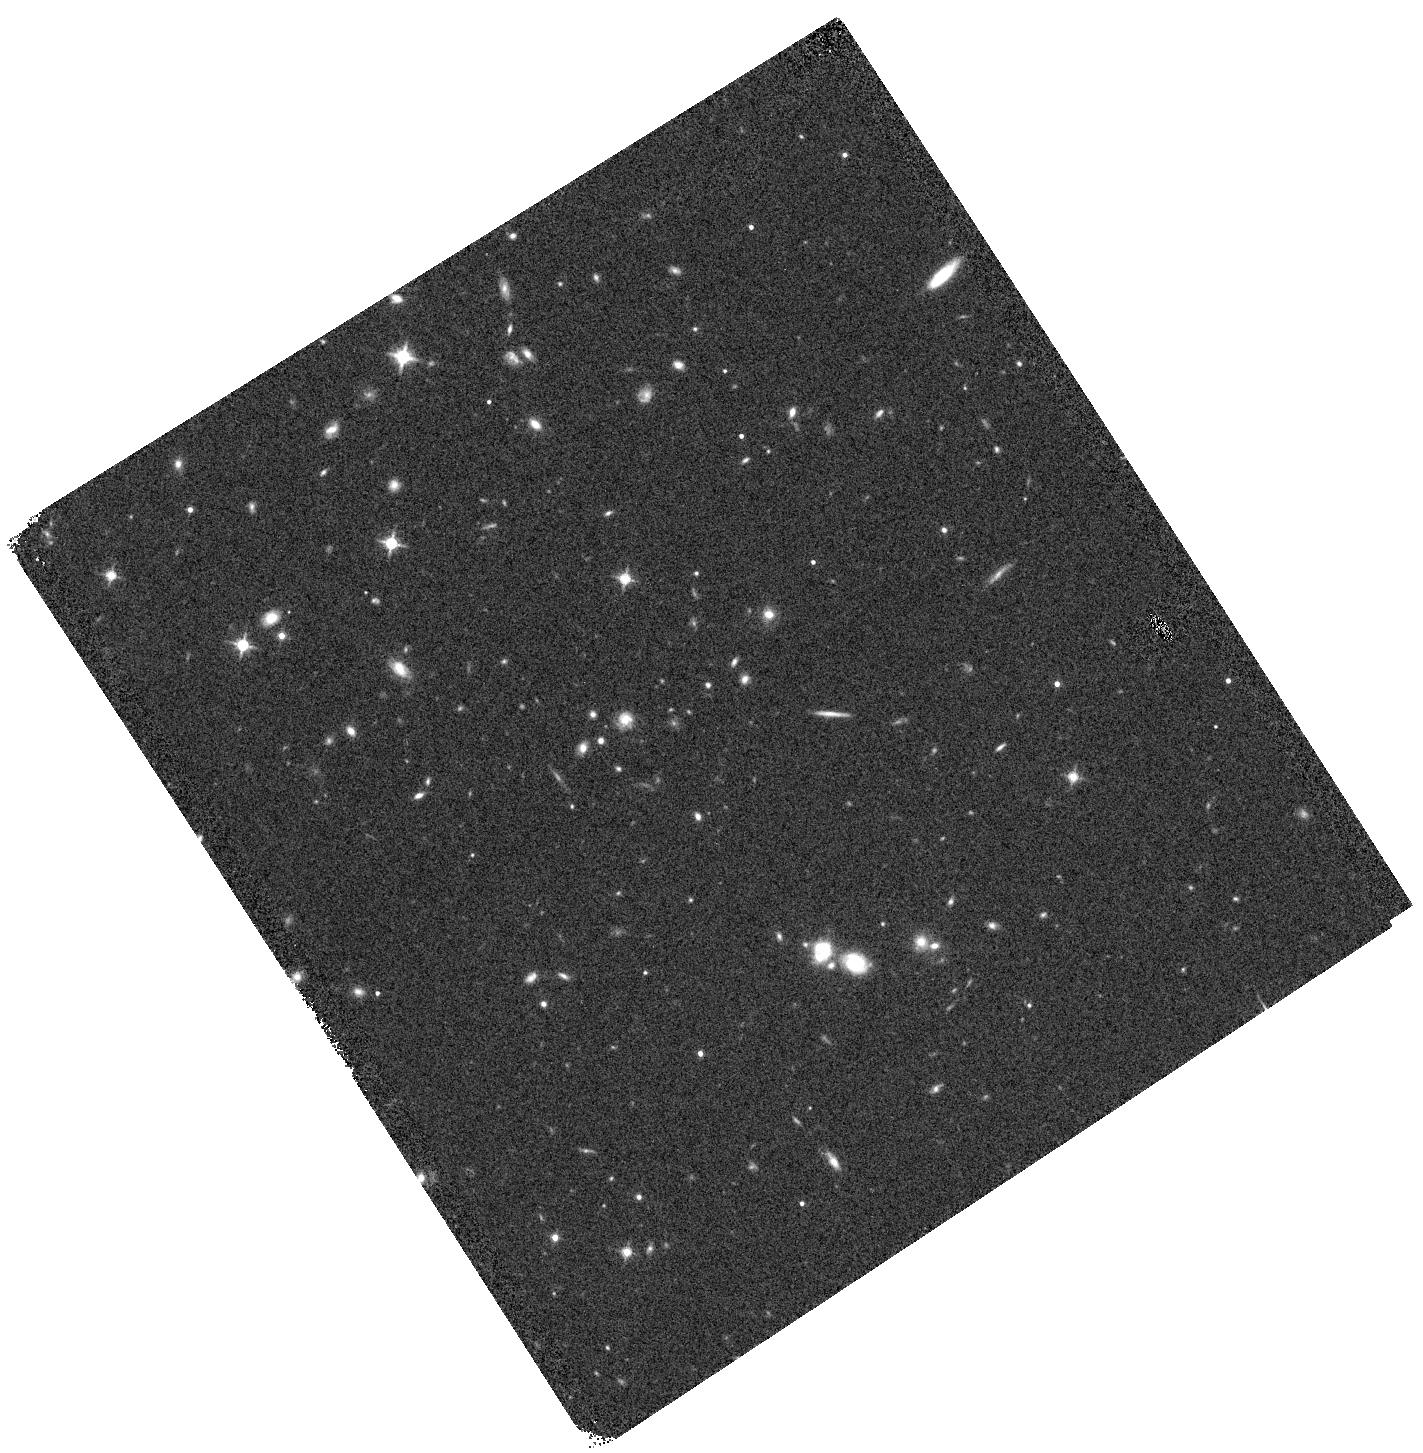
Target: SDSSJ0248+1913. Instrument: WFC3/IR. Filter: F140W. Exposure: 4 min. Observation ID: hst_15177_04_wfc3_ir_f140w_idly04

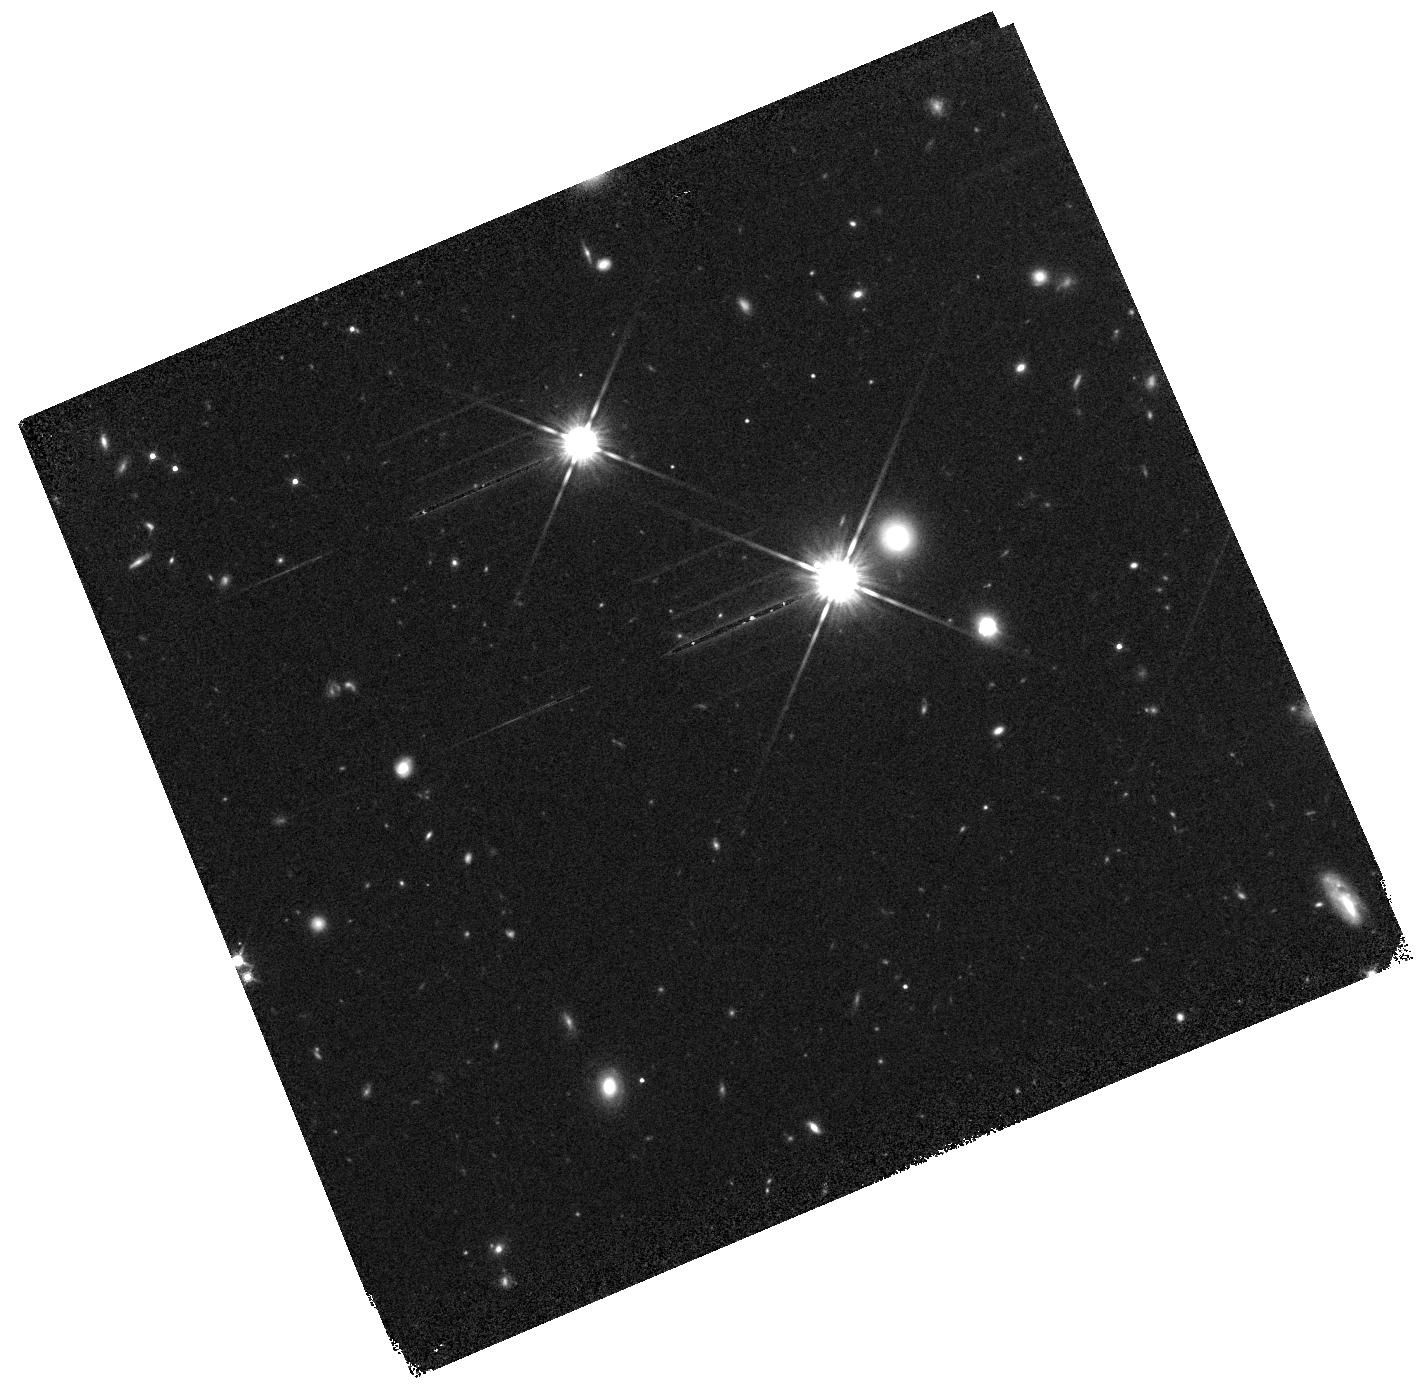
Target: DESJ0420-4037. Instrument: WFC3/IR. Filter: F140W. Exposure: 9 min. Observation ID: hst_15177_05_wfc3_ir_f140w_idly05

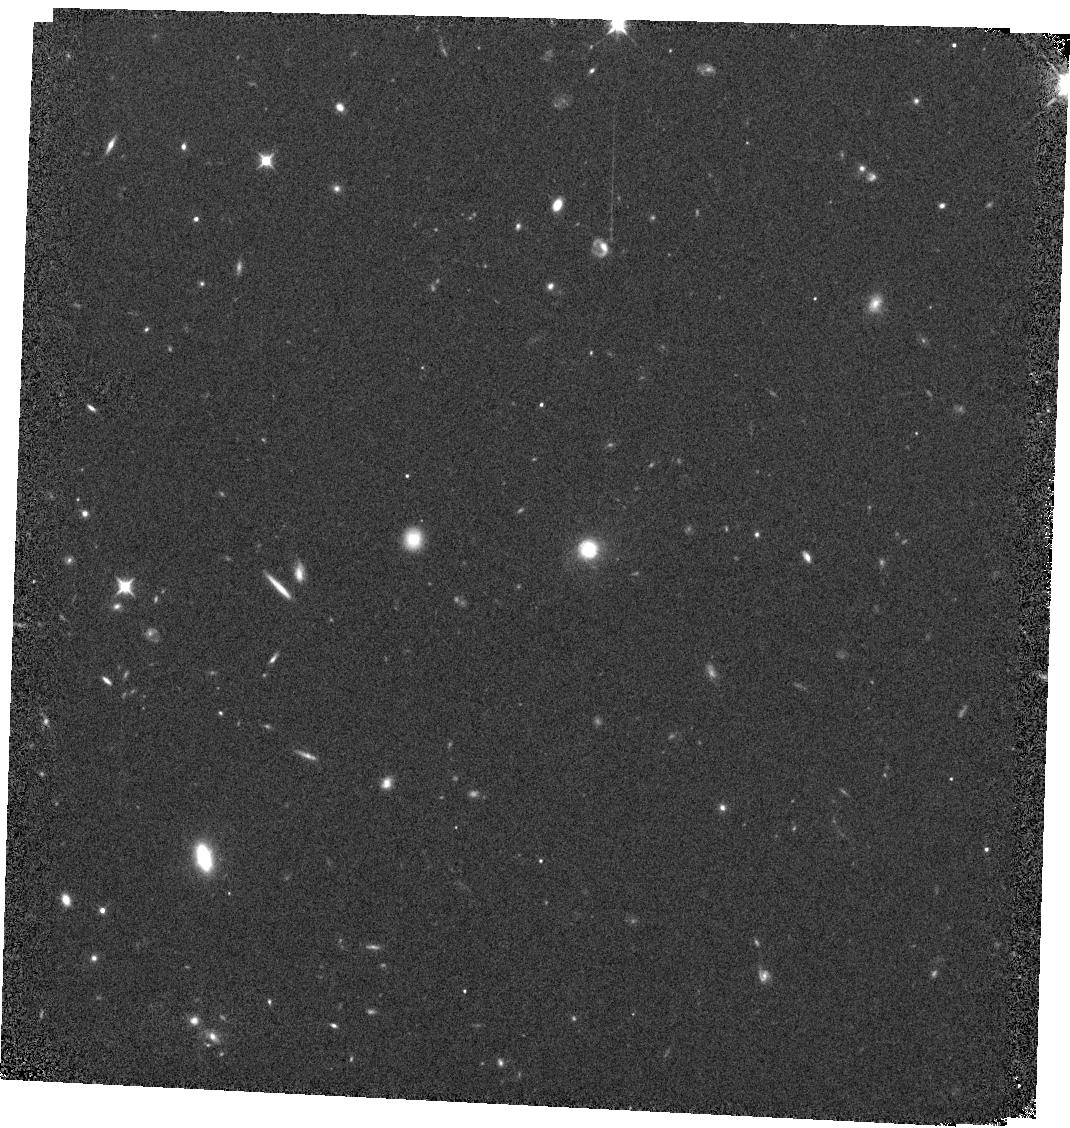
Target: ATLASJ2344-3056. Instrument: WFC3/IR. Filter: F105W. Exposure: 11 min. Observation ID: hst_15177_09_wfc3_ir_f105w_idly09

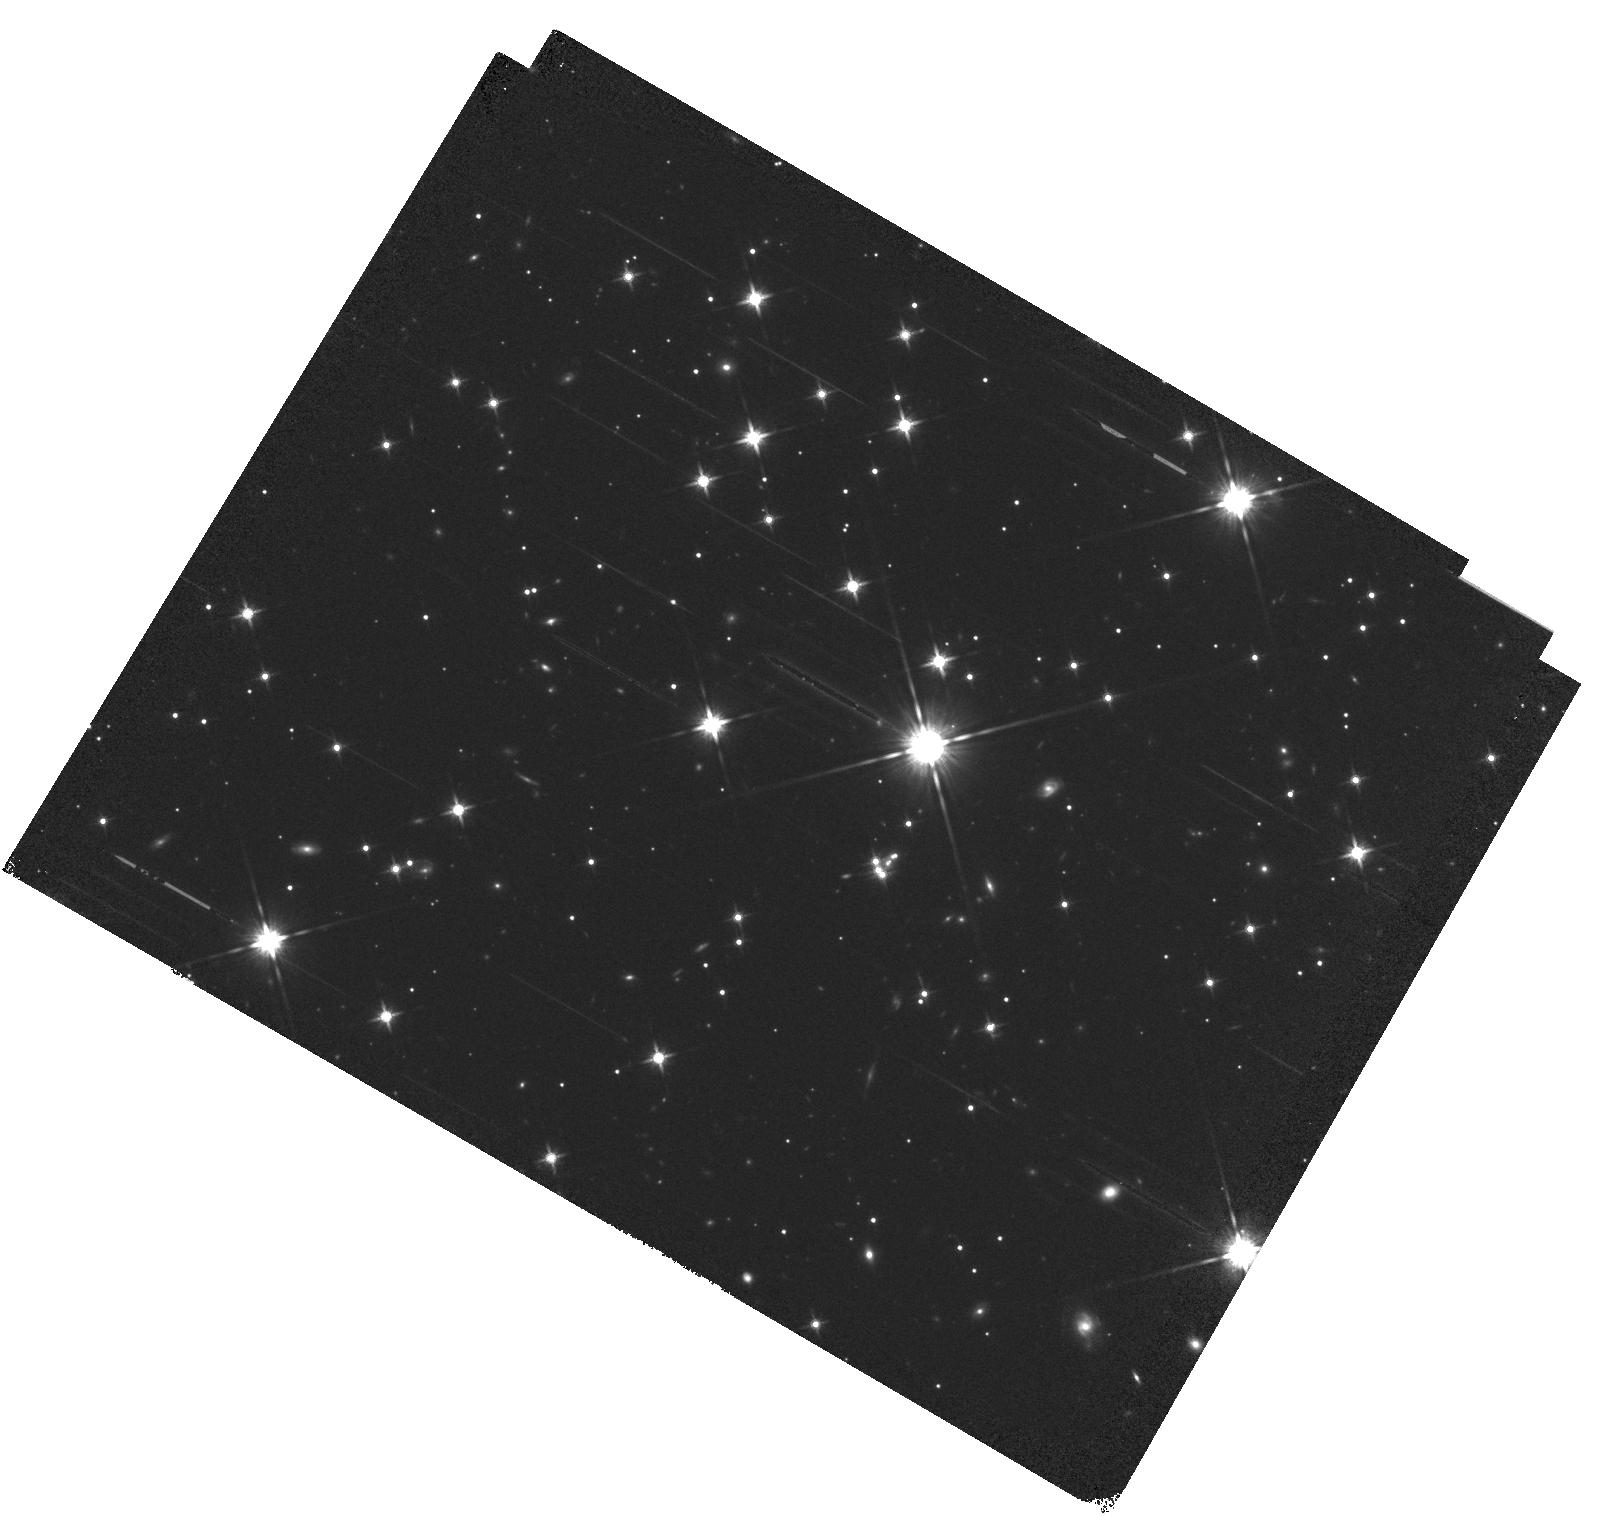
Target: PSJ0630-1201. Instrument: WFC3/IR. Filter: F140W. Exposure: 12 min. Observation ID: hst_15177_12_wfc3_ir_f140w_idly12

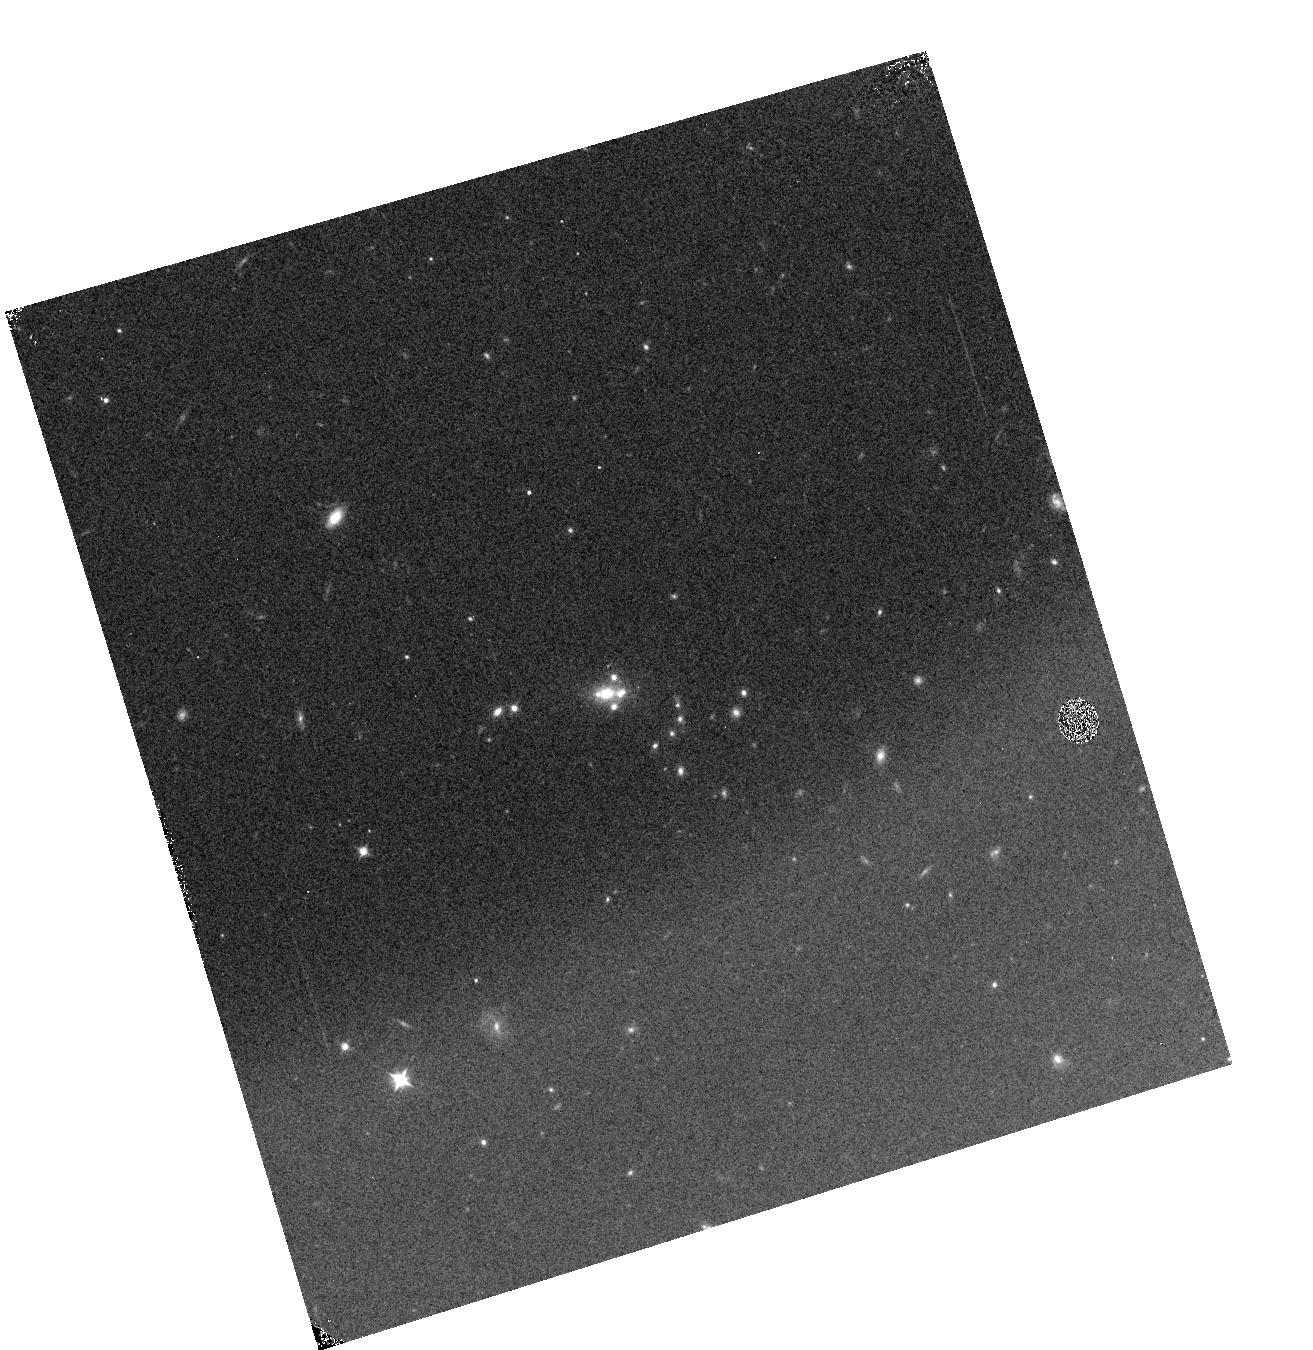
Target: SDSSJ1433+6007. Instrument: WFC3/IR. Filter: F105W. Exposure: 2 min. Observation ID: hst_15177_11_wfc3_ir_f105w_idly11

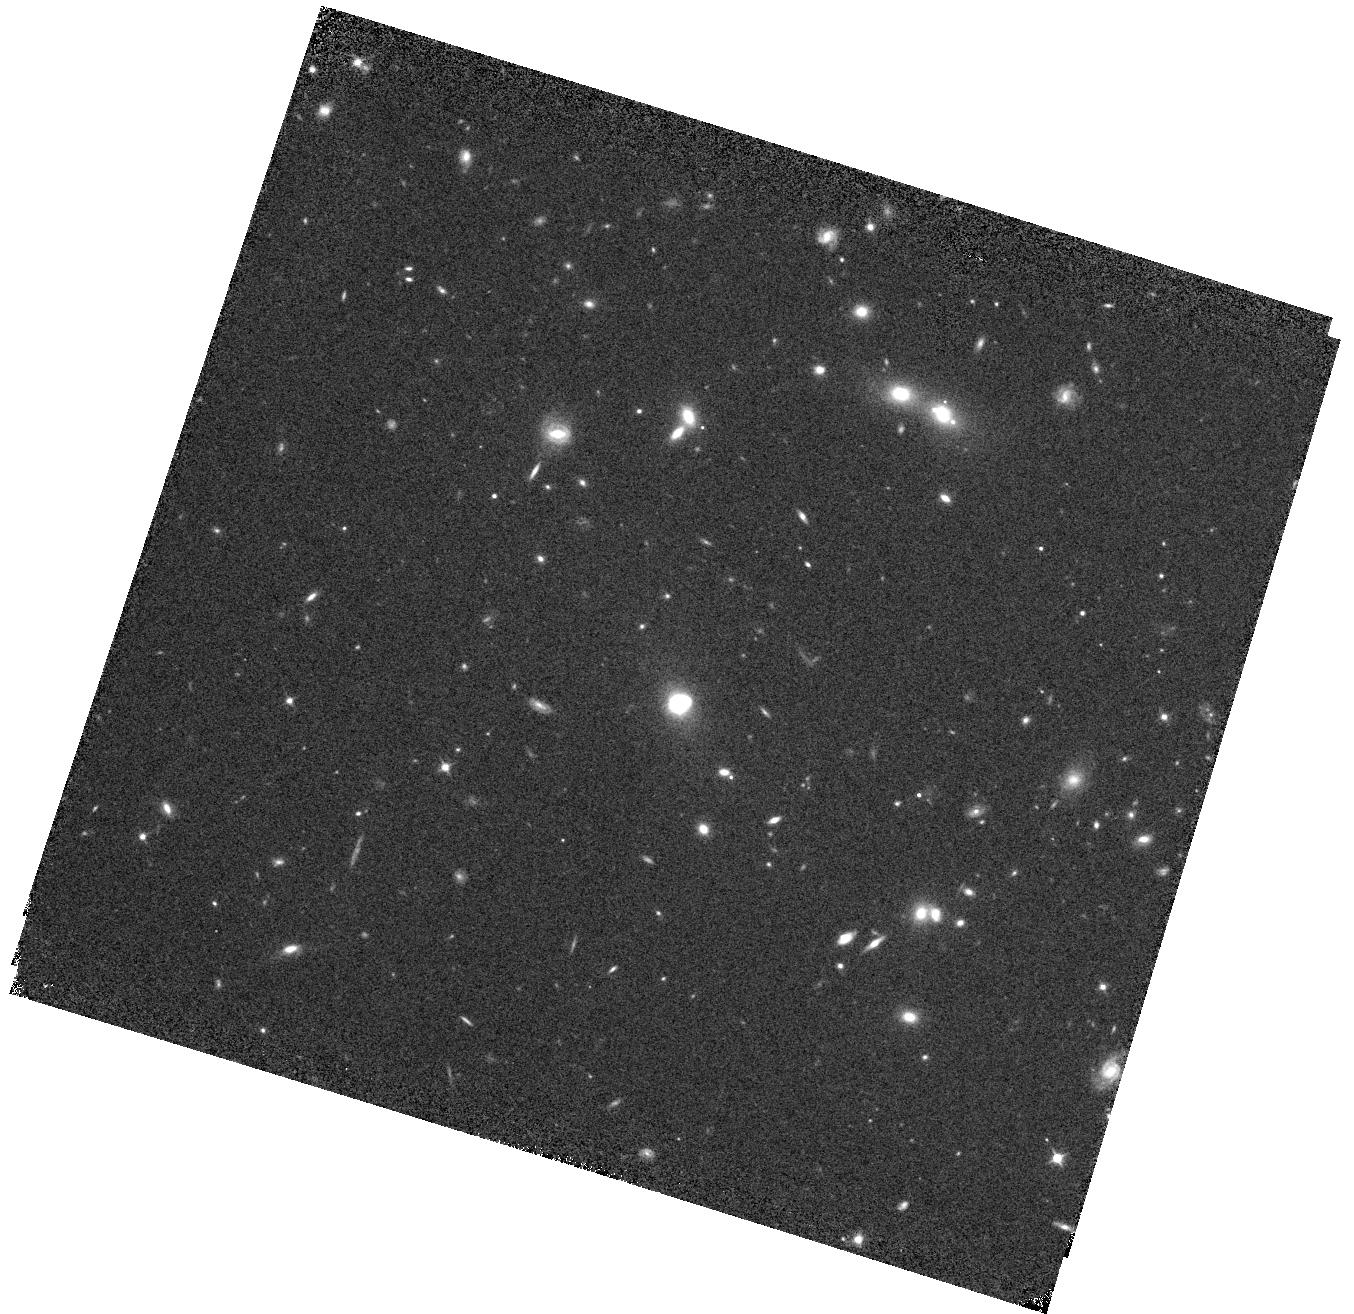
Target: SDSSJ1251+2935. Instrument: WFC3/IR. Filter: F105W. Exposure: 9 min. Observation ID: hst_15177_06_wfc3_ir_f105w_idly06

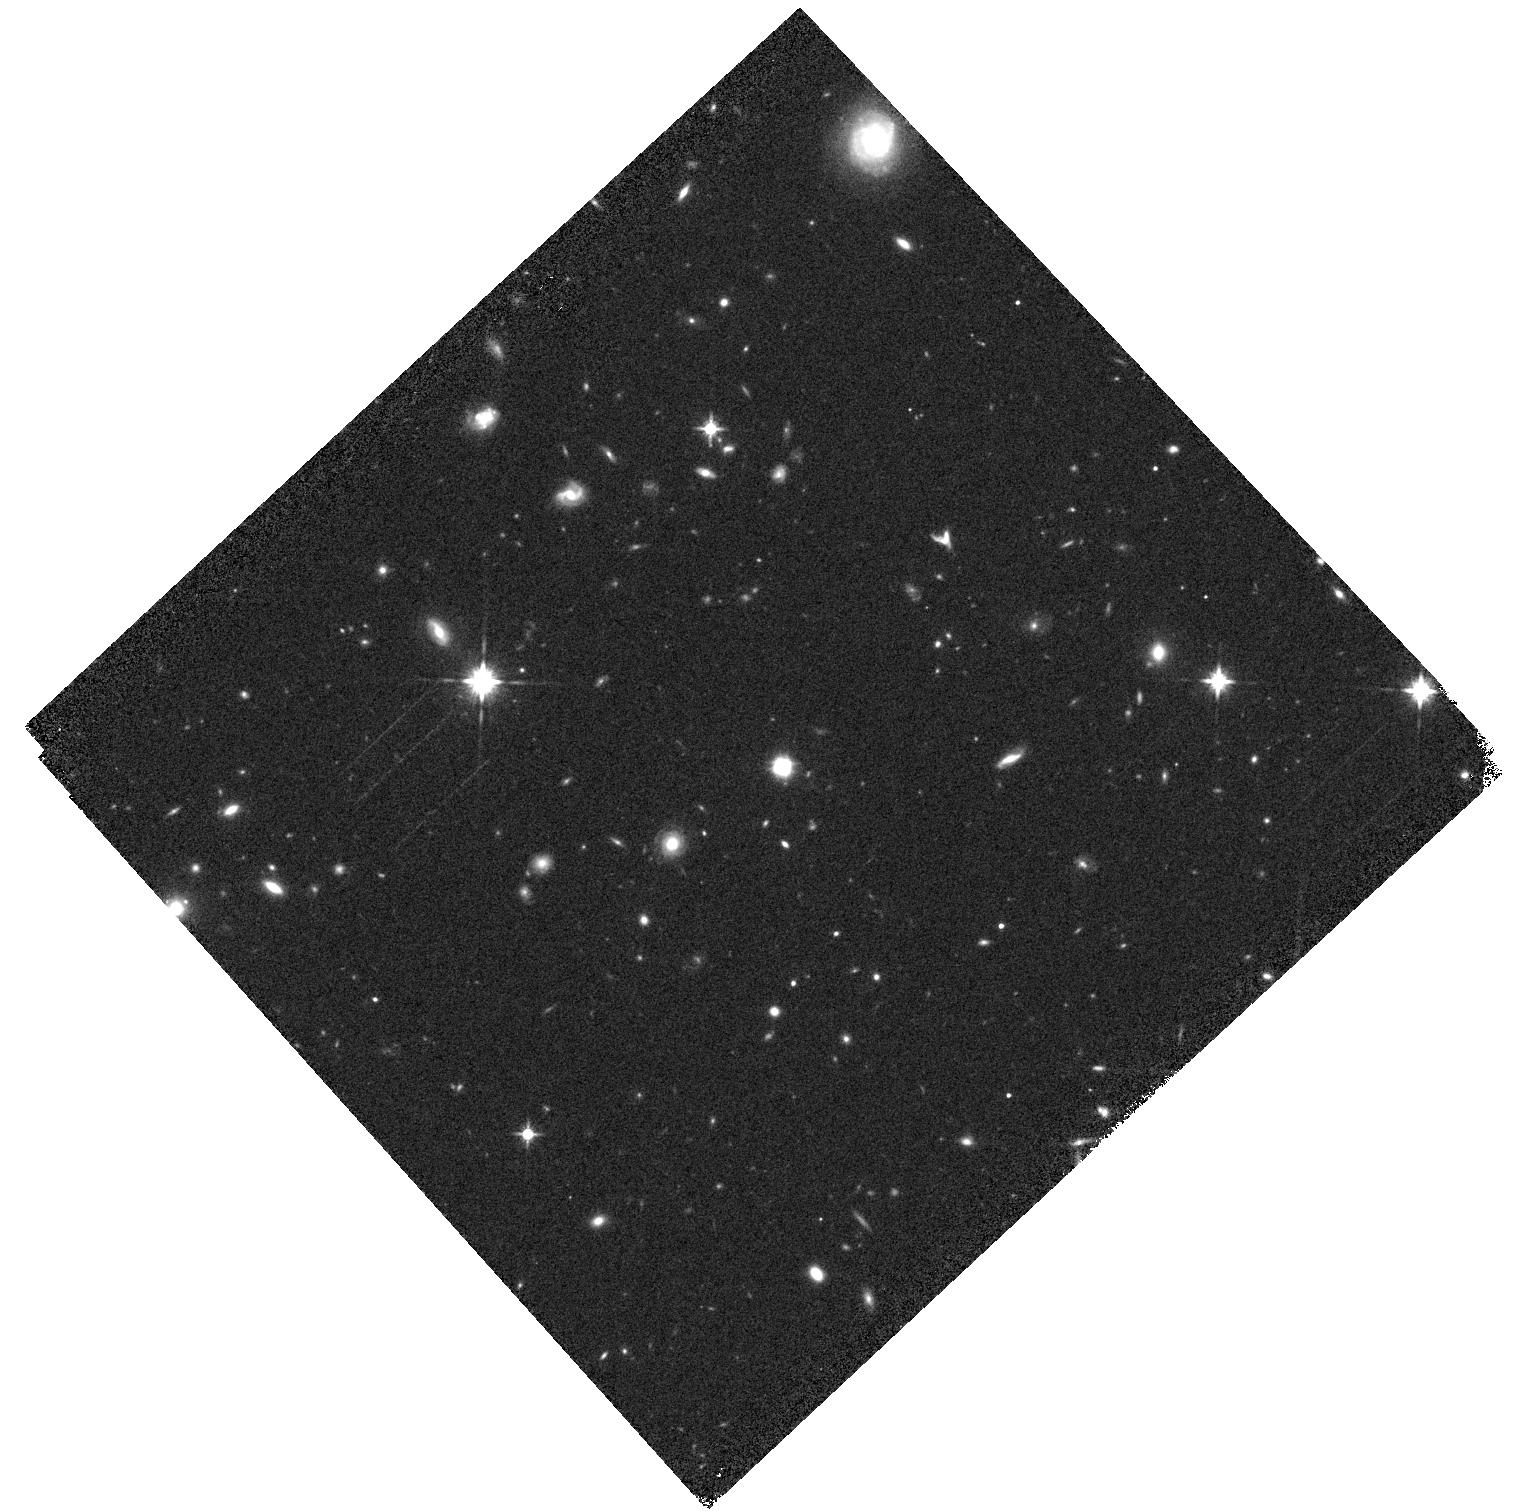
Target: DESJ0405-3308. Instrument: WFC3/IR. Filter: F140W. Exposure: 7 min. Observation ID: hst_15177_01_wfc3_ir_f140w_idly01

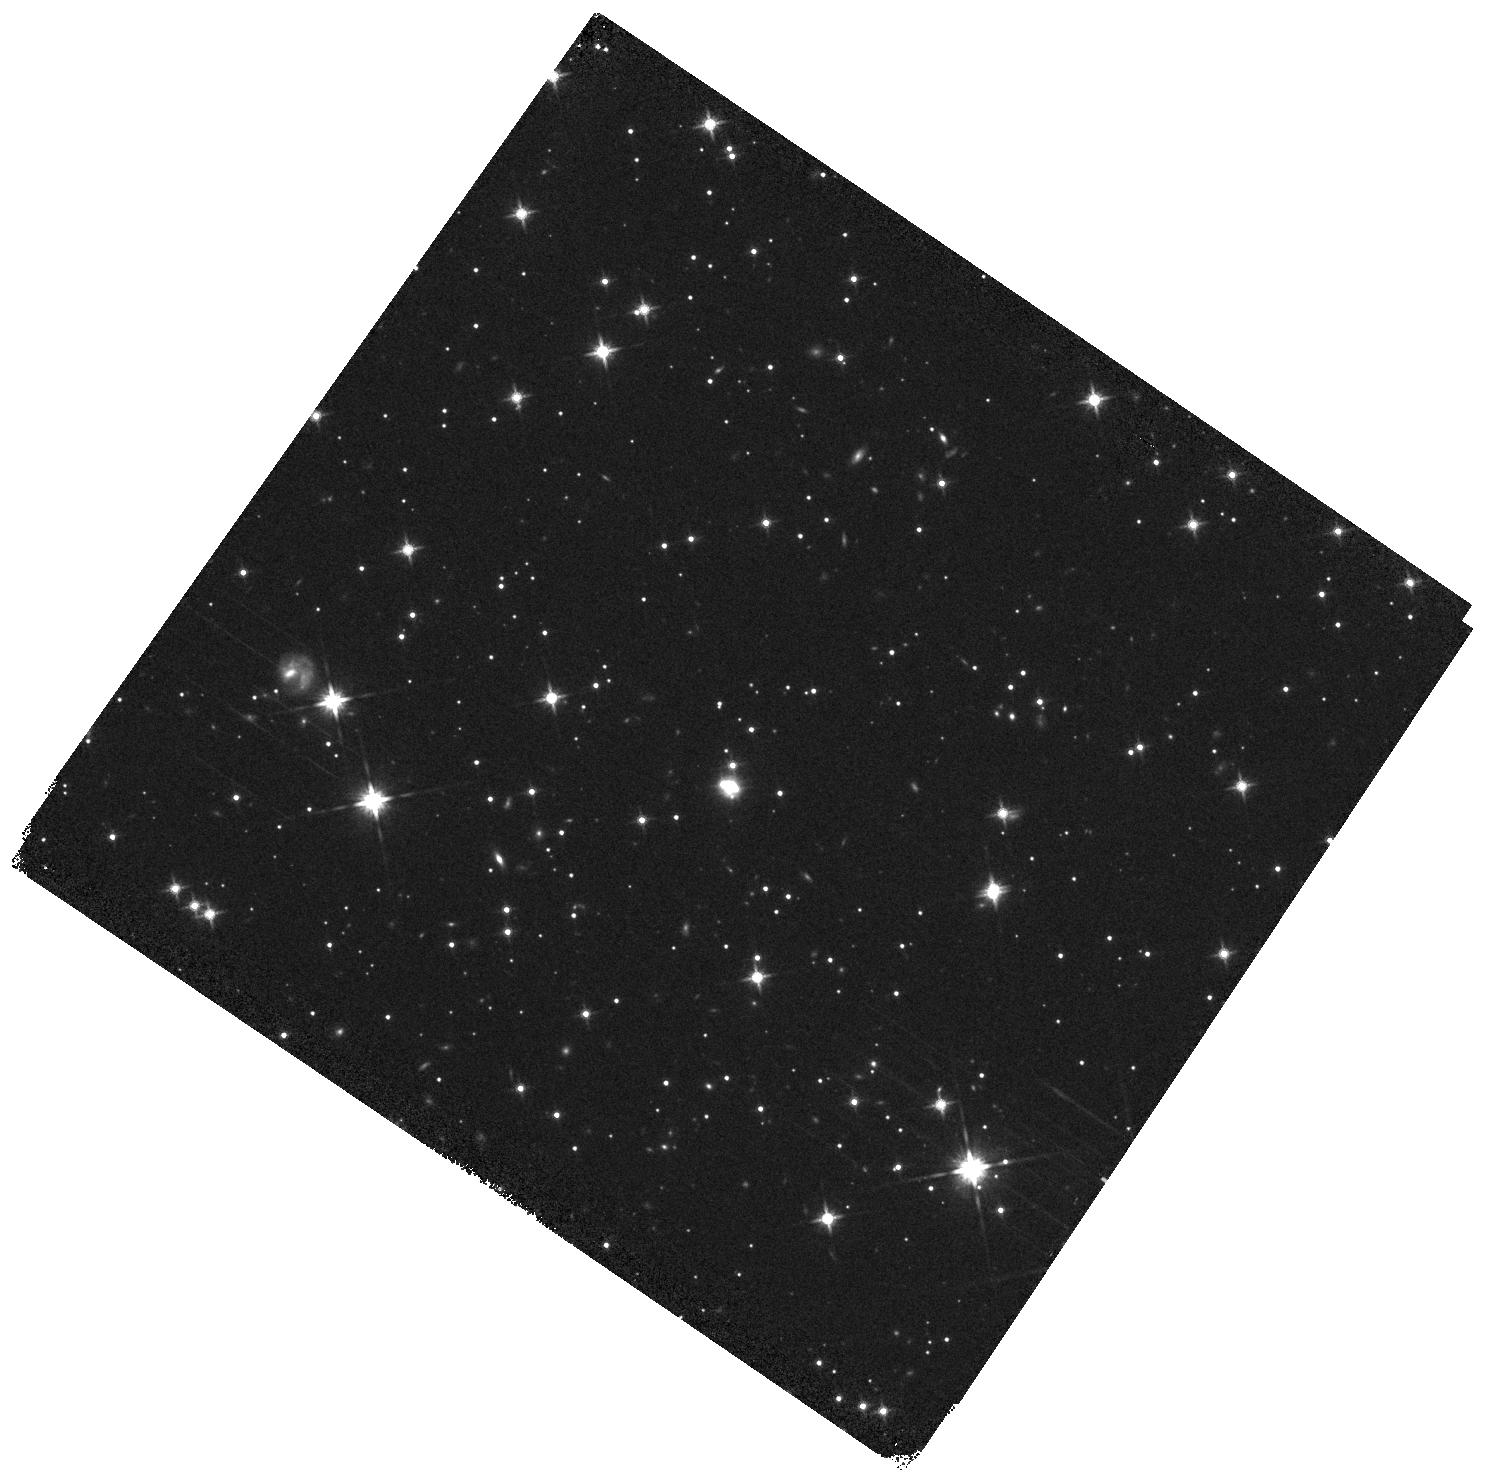
Target: PSJ1606-2333. Instrument: WFC3/IR. Filter: F140W. Exposure: 8 min. Observation ID: hst_15177_02_wfc3_ir_f140w_idly02

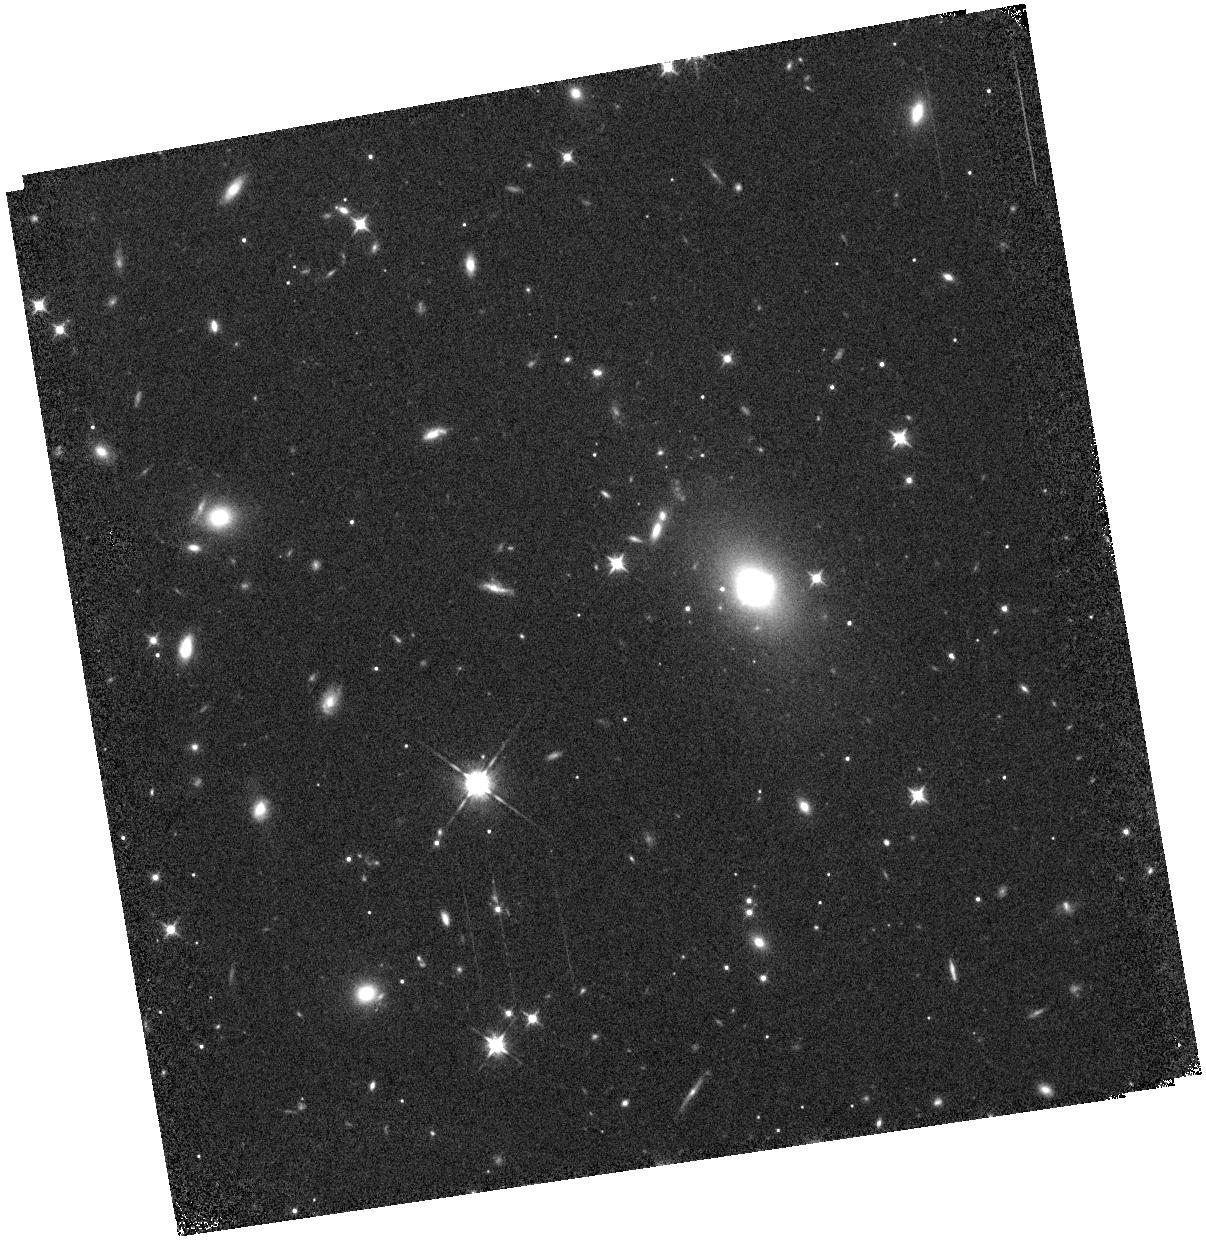
Target: DESJ2038-4008. Instrument: WFC3/IR. Filter: F105W. Exposure: 8 min. Observation ID: hst_15177_03_wfc3_ir_f105w_idly03

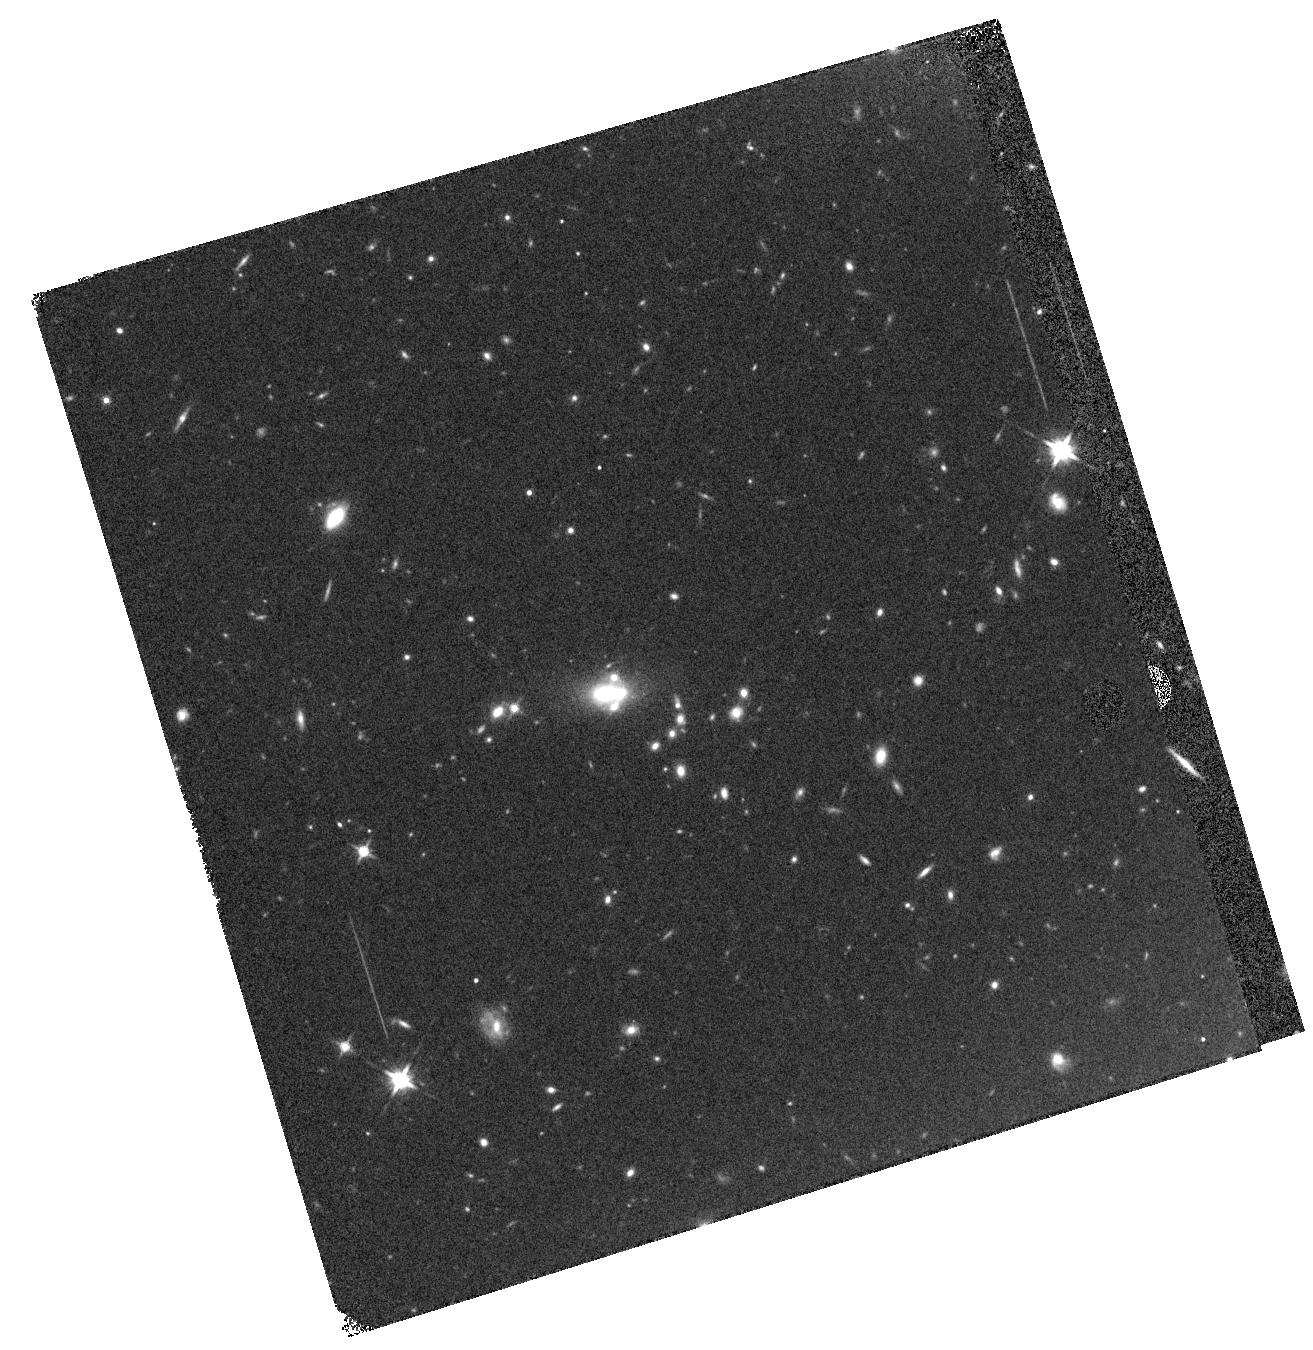
Target: SDSSJ1433+6007. Instrument: WFC3/IR. Filter: F140W. Exposure: 7 min. Observation ID: hst_15177_11_wfc3_ir_f140w_idly11

Testing CDM with the WFC3 Grism (PI: Nierenberg, Anna)

The abundance of dark matter subhalos is a fundamental prediction of LCDM. Testing this prediction is difficult as low mass subhalos contain few or no stars, and these stars trace only the innermost portion of the halo potential. Gravitational lensing of background quasars is a powerful tool which enables the detection and mass measurement of low mass dark matter subhalos via perturbations to lensed image magnifications. While this method was demonstrated in 2002 on a sample of 7 systems, the field has been limited by the lack of additional lens discoveries. We propose to apply our proven method of using the HST grism to measure microlensing-free narrow-line flux ratios in a set of 9 recently discovered quasar lenses. When combined with the systems from our previous sample, (GO-13732), and ground based study, this unprecedented sample of 18 lenses will enable a robust detection of tens of low mass M(r<600) ~10^7 Msun subhalos, which exist well within the regime in which the majority of halos are expected to be dark. After accounting for uncertainties related to baryonic physics, if CDM is correct, we will detect twice as many dark matter subhalos per lens as gravitational imaging studies which are sensitive to subhalos M(r<600) >10^8 Msun. In the case of 3 keV WDM, we expect the same detection rate as gravitational imaging studies given that the majority of subhalos below their sensitivity range will be destroyed. Our measurement will provide a powerful new window into the low mass Universe.